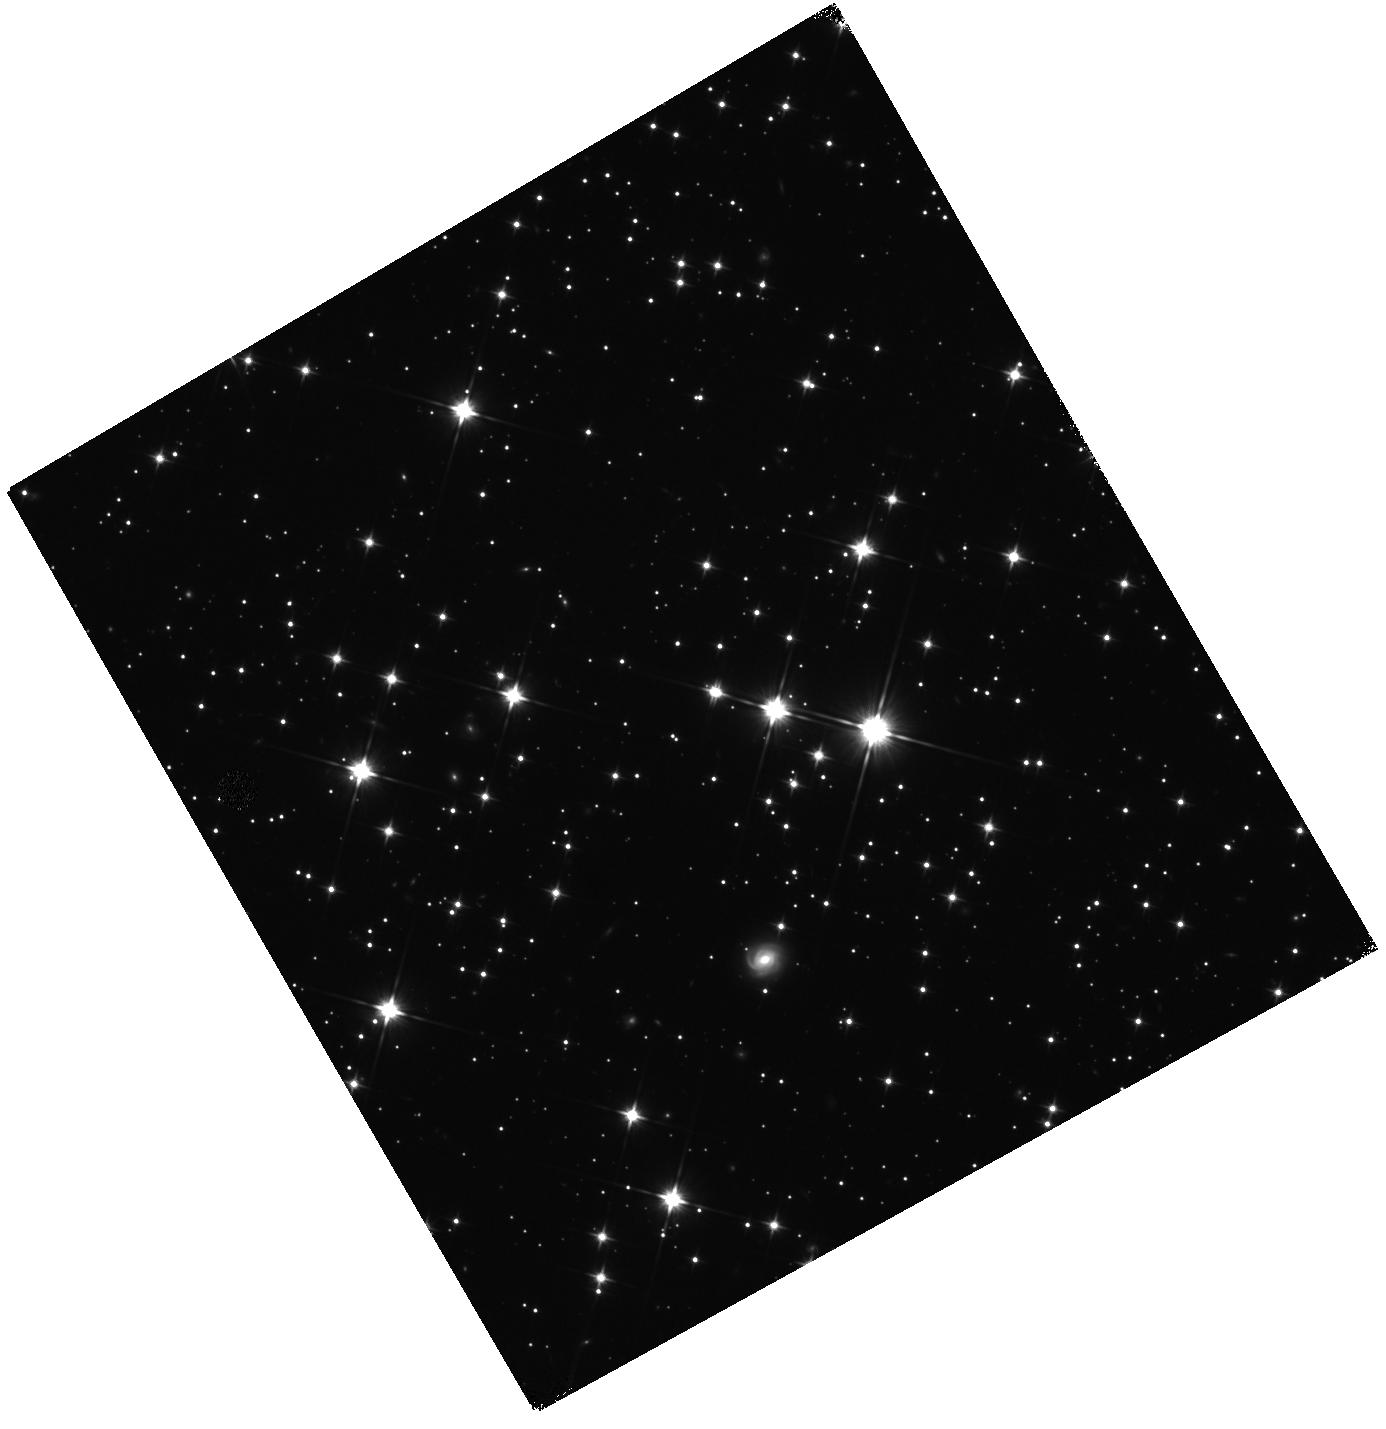
Target: PSRB1052-52
Instrument: WFC3/IR
Filter: F110W
Exposure: 11 min
Observation ID: hst_15676_01_wfc3_ir_f110w_idyu01

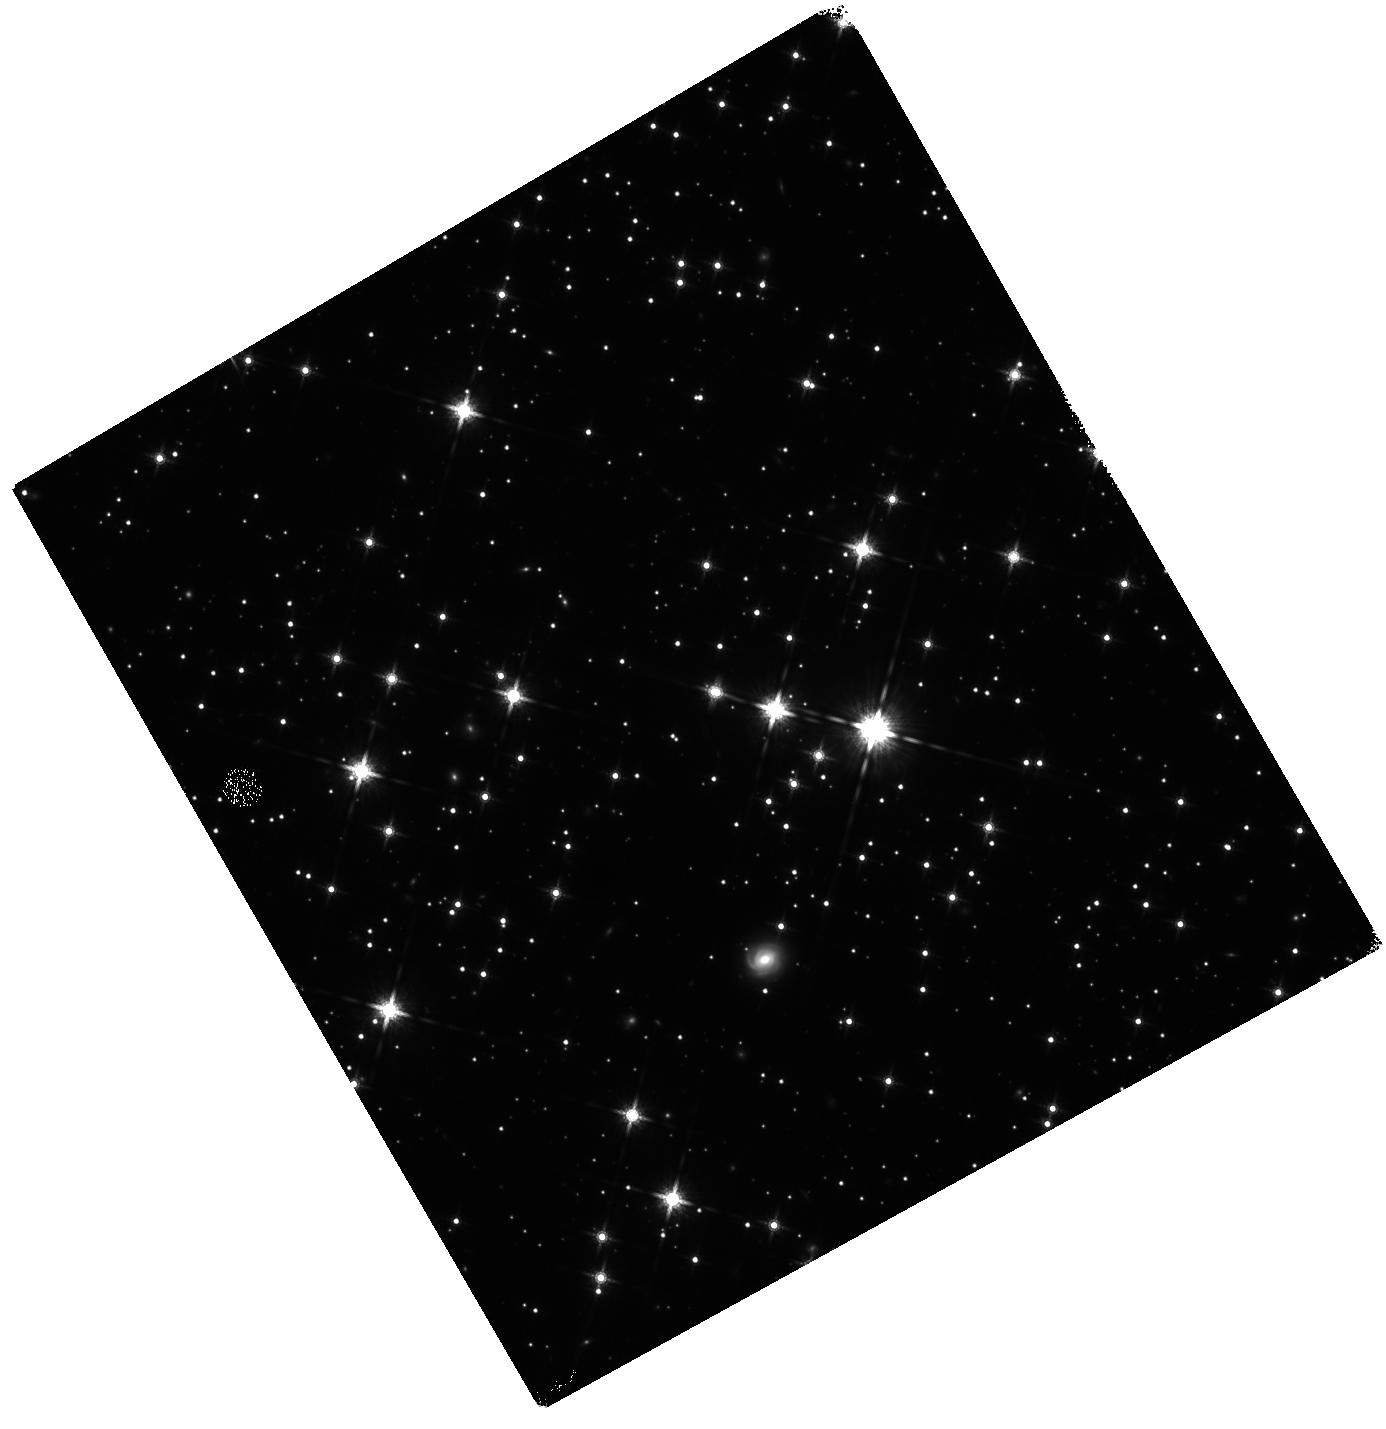
Target: PSRB1052-52
Instrument: WFC3/IR
Filter: F160W
Exposure: 33 min
Observation ID: hst_15676_01_wfc3_ir_f160w_idyu01

A new adventure of the musketeer PSR B1055-52 (PI: Posselt, Bettina)

The nearby, middle-aged neutron star PSR B1055-52, one of the so-called Three Musketeers, has been observed once by XMM-Newton in 2000 resulting in a detailed phase-resolved spectral analysis. Chandra observations in 2012 show spectral changes and an apparent >30% flux decrease with respect to the 2000 XMM-Newton observation. These changes are too large to be due to cross-calibration problems. We propose new XMM-Newton observations to probe the apparent spectral changes. Using a better suited instrument mode than the 2000 observations, we will also be able to measure more accurately the magnetospheric spectral component and relate it to the radio and gamma-ray pulse profiles. Furthermore, we will search for phase-dependent absorption features in the new epoch data.